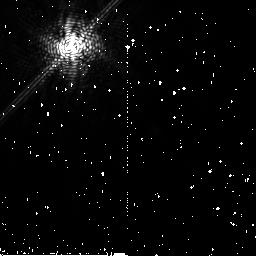
Target: HD181327
Instrument: NICMOS/NIC2
Filter: F171M
Exposure: 12 min
Observation ID: n9o306020

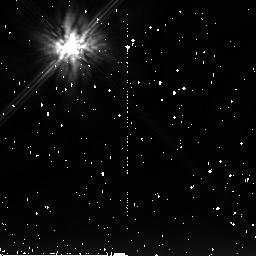
Target: HD32297
Instrument: NICMOS/NIC2
Filter: F205W
Exposure: 27 min
Observation ID: n9o301030

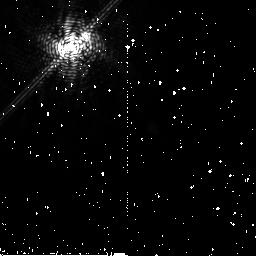
Target: HD183028
Instrument: NICMOS/NIC2
Filter: F180M
Exposure: 13 min
Observation ID: n9o305010

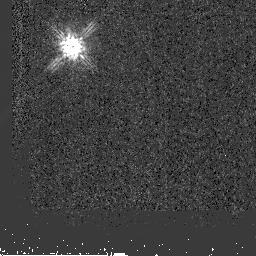
Target: HD31489
Instrument: NICMOS/NIC2
Filter: F160W
Exposure: 3 min
Observation ID: n9o302020

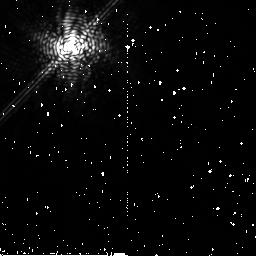
Target: HD181327
Instrument: NICMOS/NIC2
Filter: F204M
Exposure: 15 min
Observation ID: n9o304030

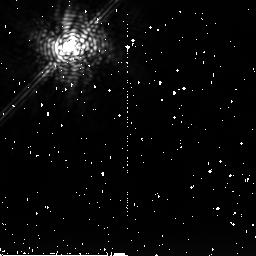
Target: HD181327
Instrument: NICMOS/NIC2
Filter: F222M
Exposure: 42 min
Observation ID: n9o315010

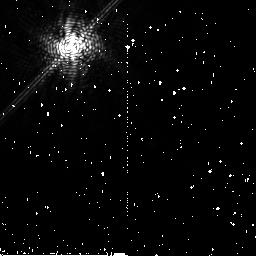
Target: HD181327
Instrument: NICMOS/NIC2
Filter: F171M
Exposure: 12 min
Observation ID: n9o304020

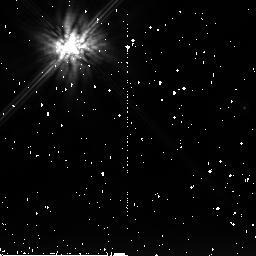
Target: HD31489
Instrument: NICMOS/NIC2
Filter: F205W
Exposure: 27 min
Observation ID: n9o302030

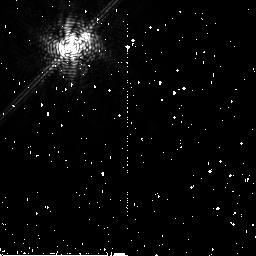
Target: HD183028
Instrument: NICMOS/NIC2
Filter: F171M
Exposure: 12 min
Observation ID: n9o305020

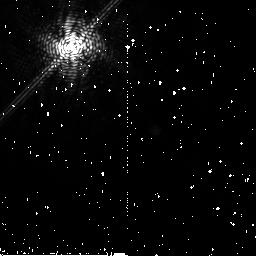
Target: HD181327
Instrument: NICMOS/NIC2
Filter: F180M
Exposure: 13 min
Observation ID: n9o306010

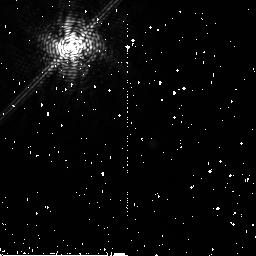
Target: HD181327
Instrument: NICMOS/NIC2
Filter: F180M
Exposure: 13 min
Observation ID: n9o304010

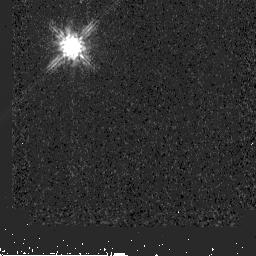
Target: HD32297
Instrument: NICMOS/NIC2
Filter: F160W
Exposure: 3 min
Observation ID: n9o303020

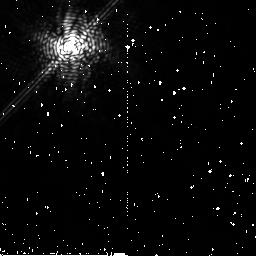
Target: HD181327
Instrument: NICMOS/NIC2
Filter: F204M
Exposure: 15 min
Observation ID: n9o306030

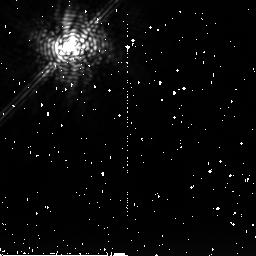
Target: HD181327
Instrument: NICMOS/NIC2
Filter: F222M
Exposure: 42 min
Observation ID: n9o314010

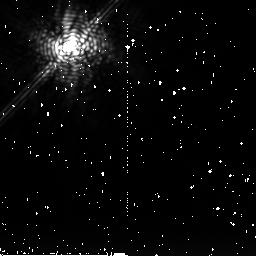
Target: HD181327
Instrument: NICMOS/NIC2
Filter: F222M
Exposure: 42 min
Observation ID: n9o316010

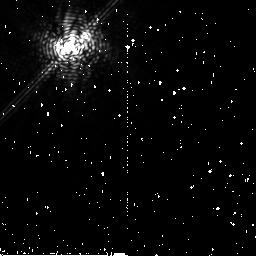
Target: HD183028
Instrument: NICMOS/NIC2
Filter: F204M
Exposure: 14 min
Observation ID: n9o305030

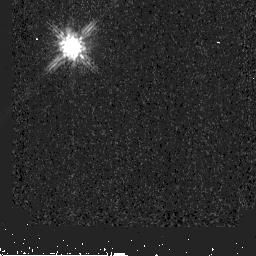
Target: HD32297
Instrument: NICMOS/NIC2
Filter: F160W
Exposure: 3 min
Observation ID: n9o301020

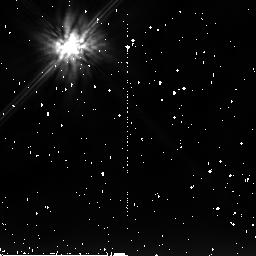
Target: HD32297
Instrument: NICMOS/NIC2
Filter: F205W
Exposure: 27 min
Observation ID: n9o303030

Are Organics Common in Outer Planetary Systems? (PI: Weinberger, Alycia J.)

Mixtures of water ice and organics seem to pervade surfaces in the outer Solar System, from the rings of Saturn to the Kuiper Belt Objects. The early Earth was bombarded by the leftover planetesimals from the formation of the planets, and these must have been rich in both ice and carbon to provide the building blocks of life. Scattered light from debris disks is remarkably similar in albedo (total scattering efficiency) and color (red) to the objects in the outer solar system. Thus, we have a hint that the same photochemical processes that happened close to home also happen around other stars. We propose to study the color of two debris disks in some detail. Scattering of light is the only window available to us to see the composition of debris disks in a spatially resolved manner and to assess their potential for containing planets like ours.